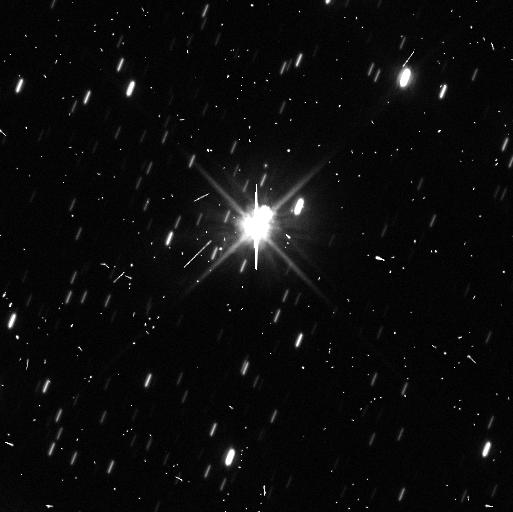
Target: PLUTO. Instrument: WFC3/UVIS. Filter: F606W. Exposure: 8 min. Observation ID: ibo8a4lpq

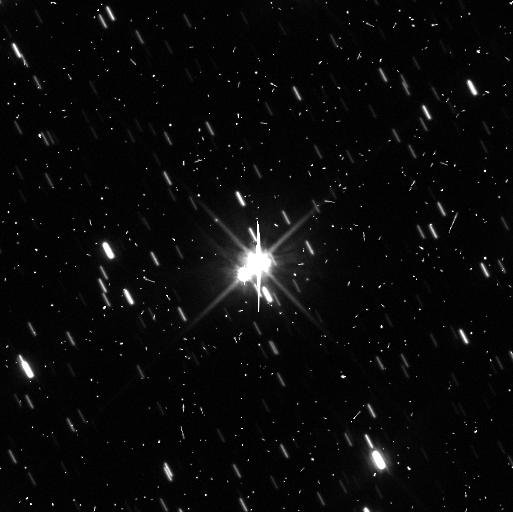
Target: PLUTO-CHARON-4TH-QUADRANT. Instrument: WFC3/UVIS. Filter: F606W. Exposure: 8 min. Observation ID: ibo821l0q

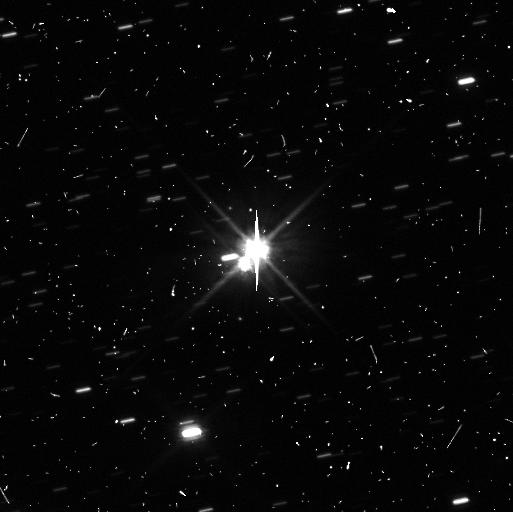
Target: PLUTO-CHARON-3RD-QUADRANT. Instrument: WFC3/UVIS. Filter: F606W. Exposure: 8 min. Observation ID: ibo822tfq

New Horizons Mission Planning Support: A Deep Search for Faint Rings of Pluto (PI: Showalter, Mark R.)

With the discoveries of Hydra and Nix, dwarf planet Pluto centers a more extensive satellite system than any terrestrial planet. Small moons are usually accompanied by rings of faint dust, which arise from impacts into their surfaces. Such rings show interesting dynamics including the influence of non-gravitational forces such as radiation pressure and Poynting-Robertson drag. A previous search for rings of Pluto in HST images was negative, but was limited by the scattered light from Pluto and Charon. Our more optimized plan will enable us to model and subtract out the scattered light pattern, yielding a detection threshold 10-30 times fainter than the prior limit. If Pluto sports a ring comparable to the major dust rings of the giant planets, our observing plan should detect it. This work supports the New Horizons mission by potentially revealing a dust hazard that might endanger the spacecraft during its 2015 flyby. It could also enhance the science return by allowing planners to target a known feature rather than conducting a more resource-intensive general search for rings. We request Director's Discretionary time because the Pluto observing sequence will be finalized in 2011; thus the observing window in June represents our last chance to obtain results that could influence the mission.